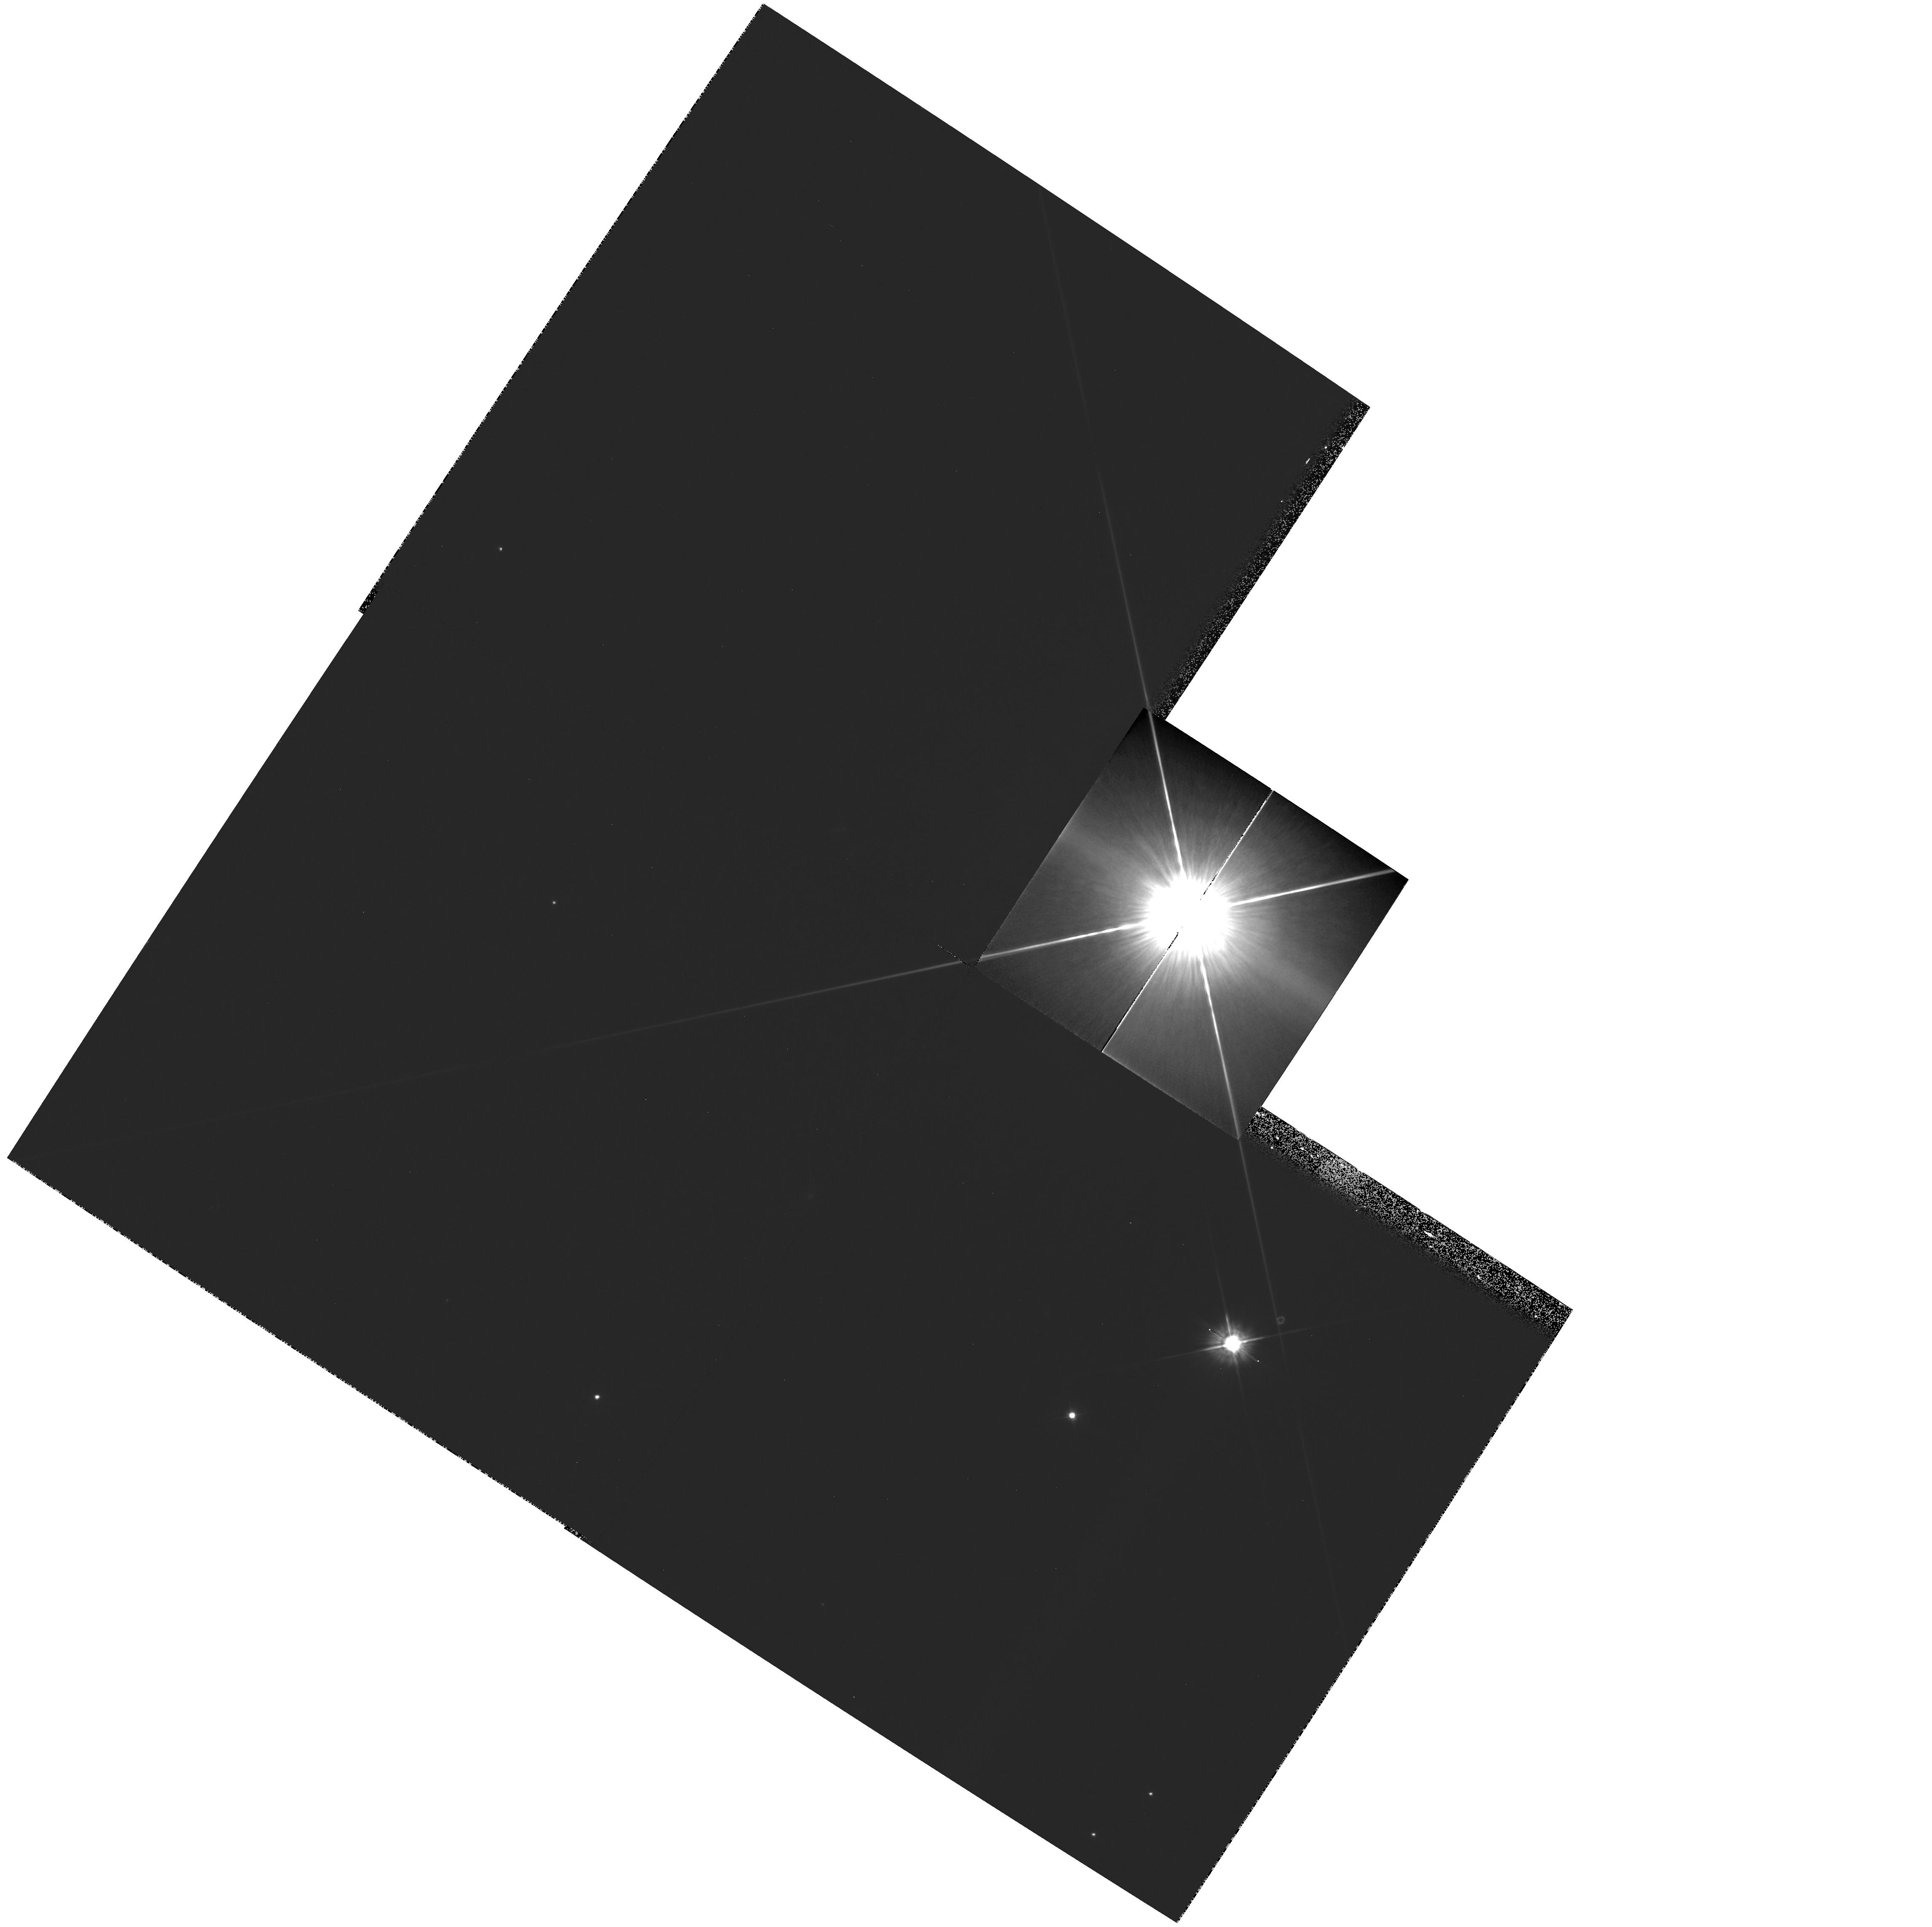
Target: V-HYDRAE
Instrument: WFPC2/PC
Filter: F555W
Exposure: 10 min
Observation ID: hst_9100_02_wfpc2_pc_f555w_u6fn02

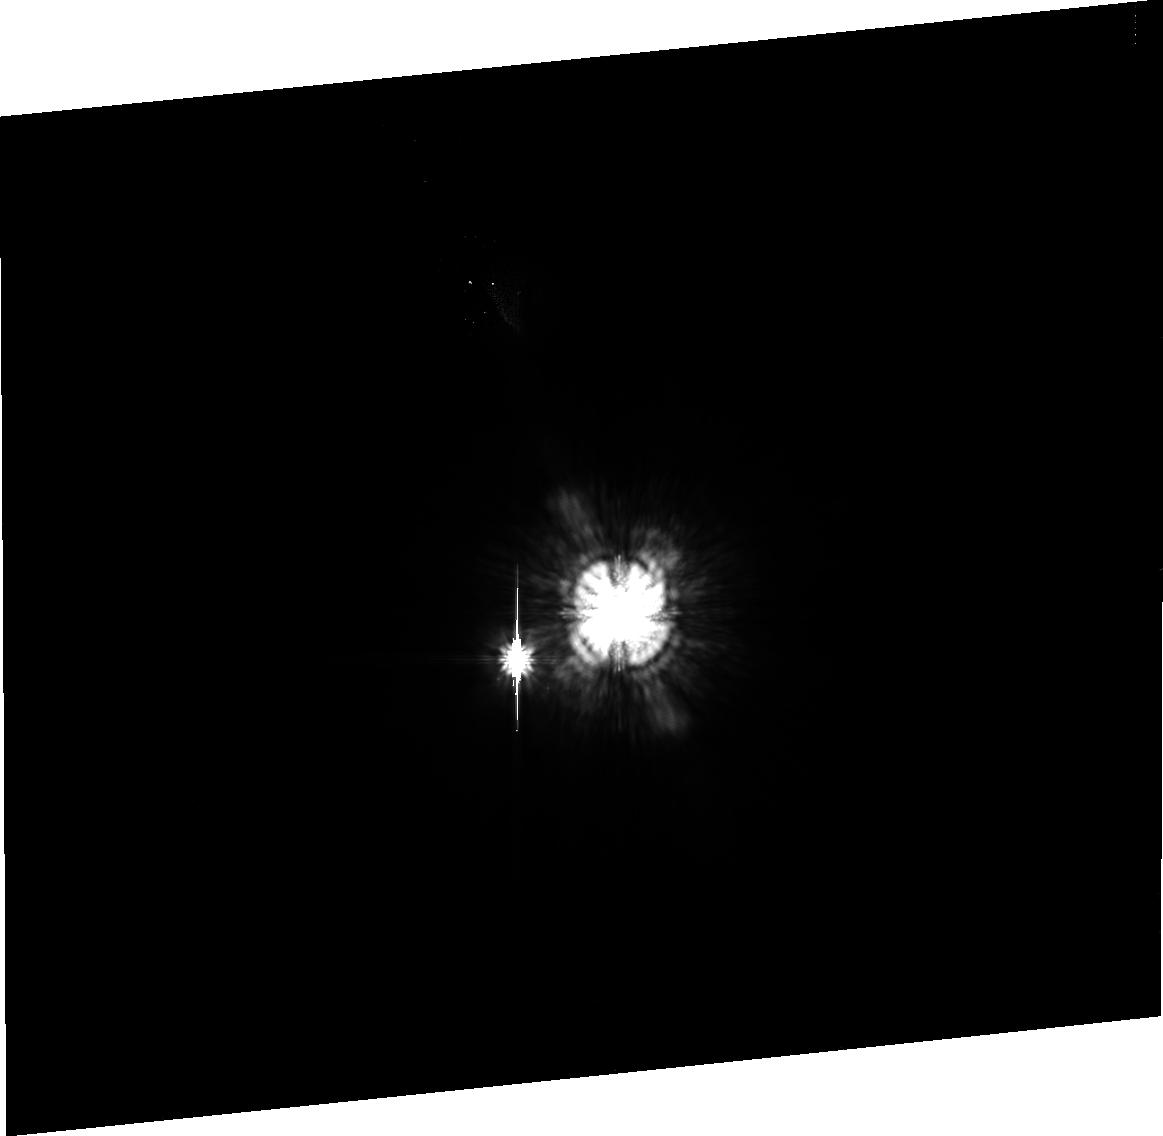
Target: PI1-GRU
Instrument: ACS/HRC
Filter: F606W
Exposure: 8 min
Observation ID: j6fn03020

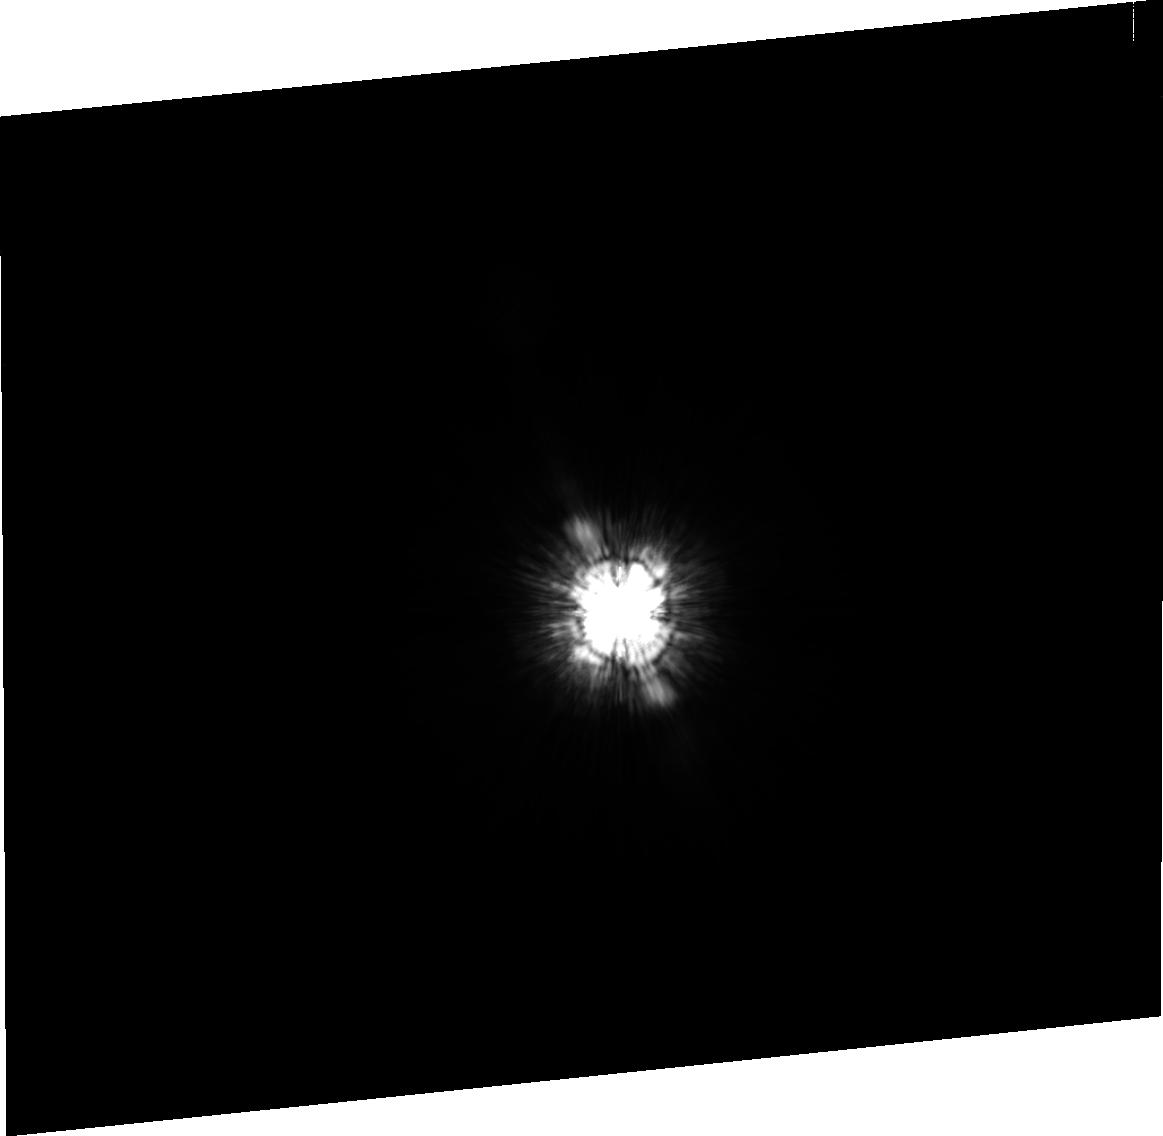
Target: BETA-GRU
Instrument: ACS/HRC
Filter: F475W
Exposure: 2 min
Observation ID: j6fn05020

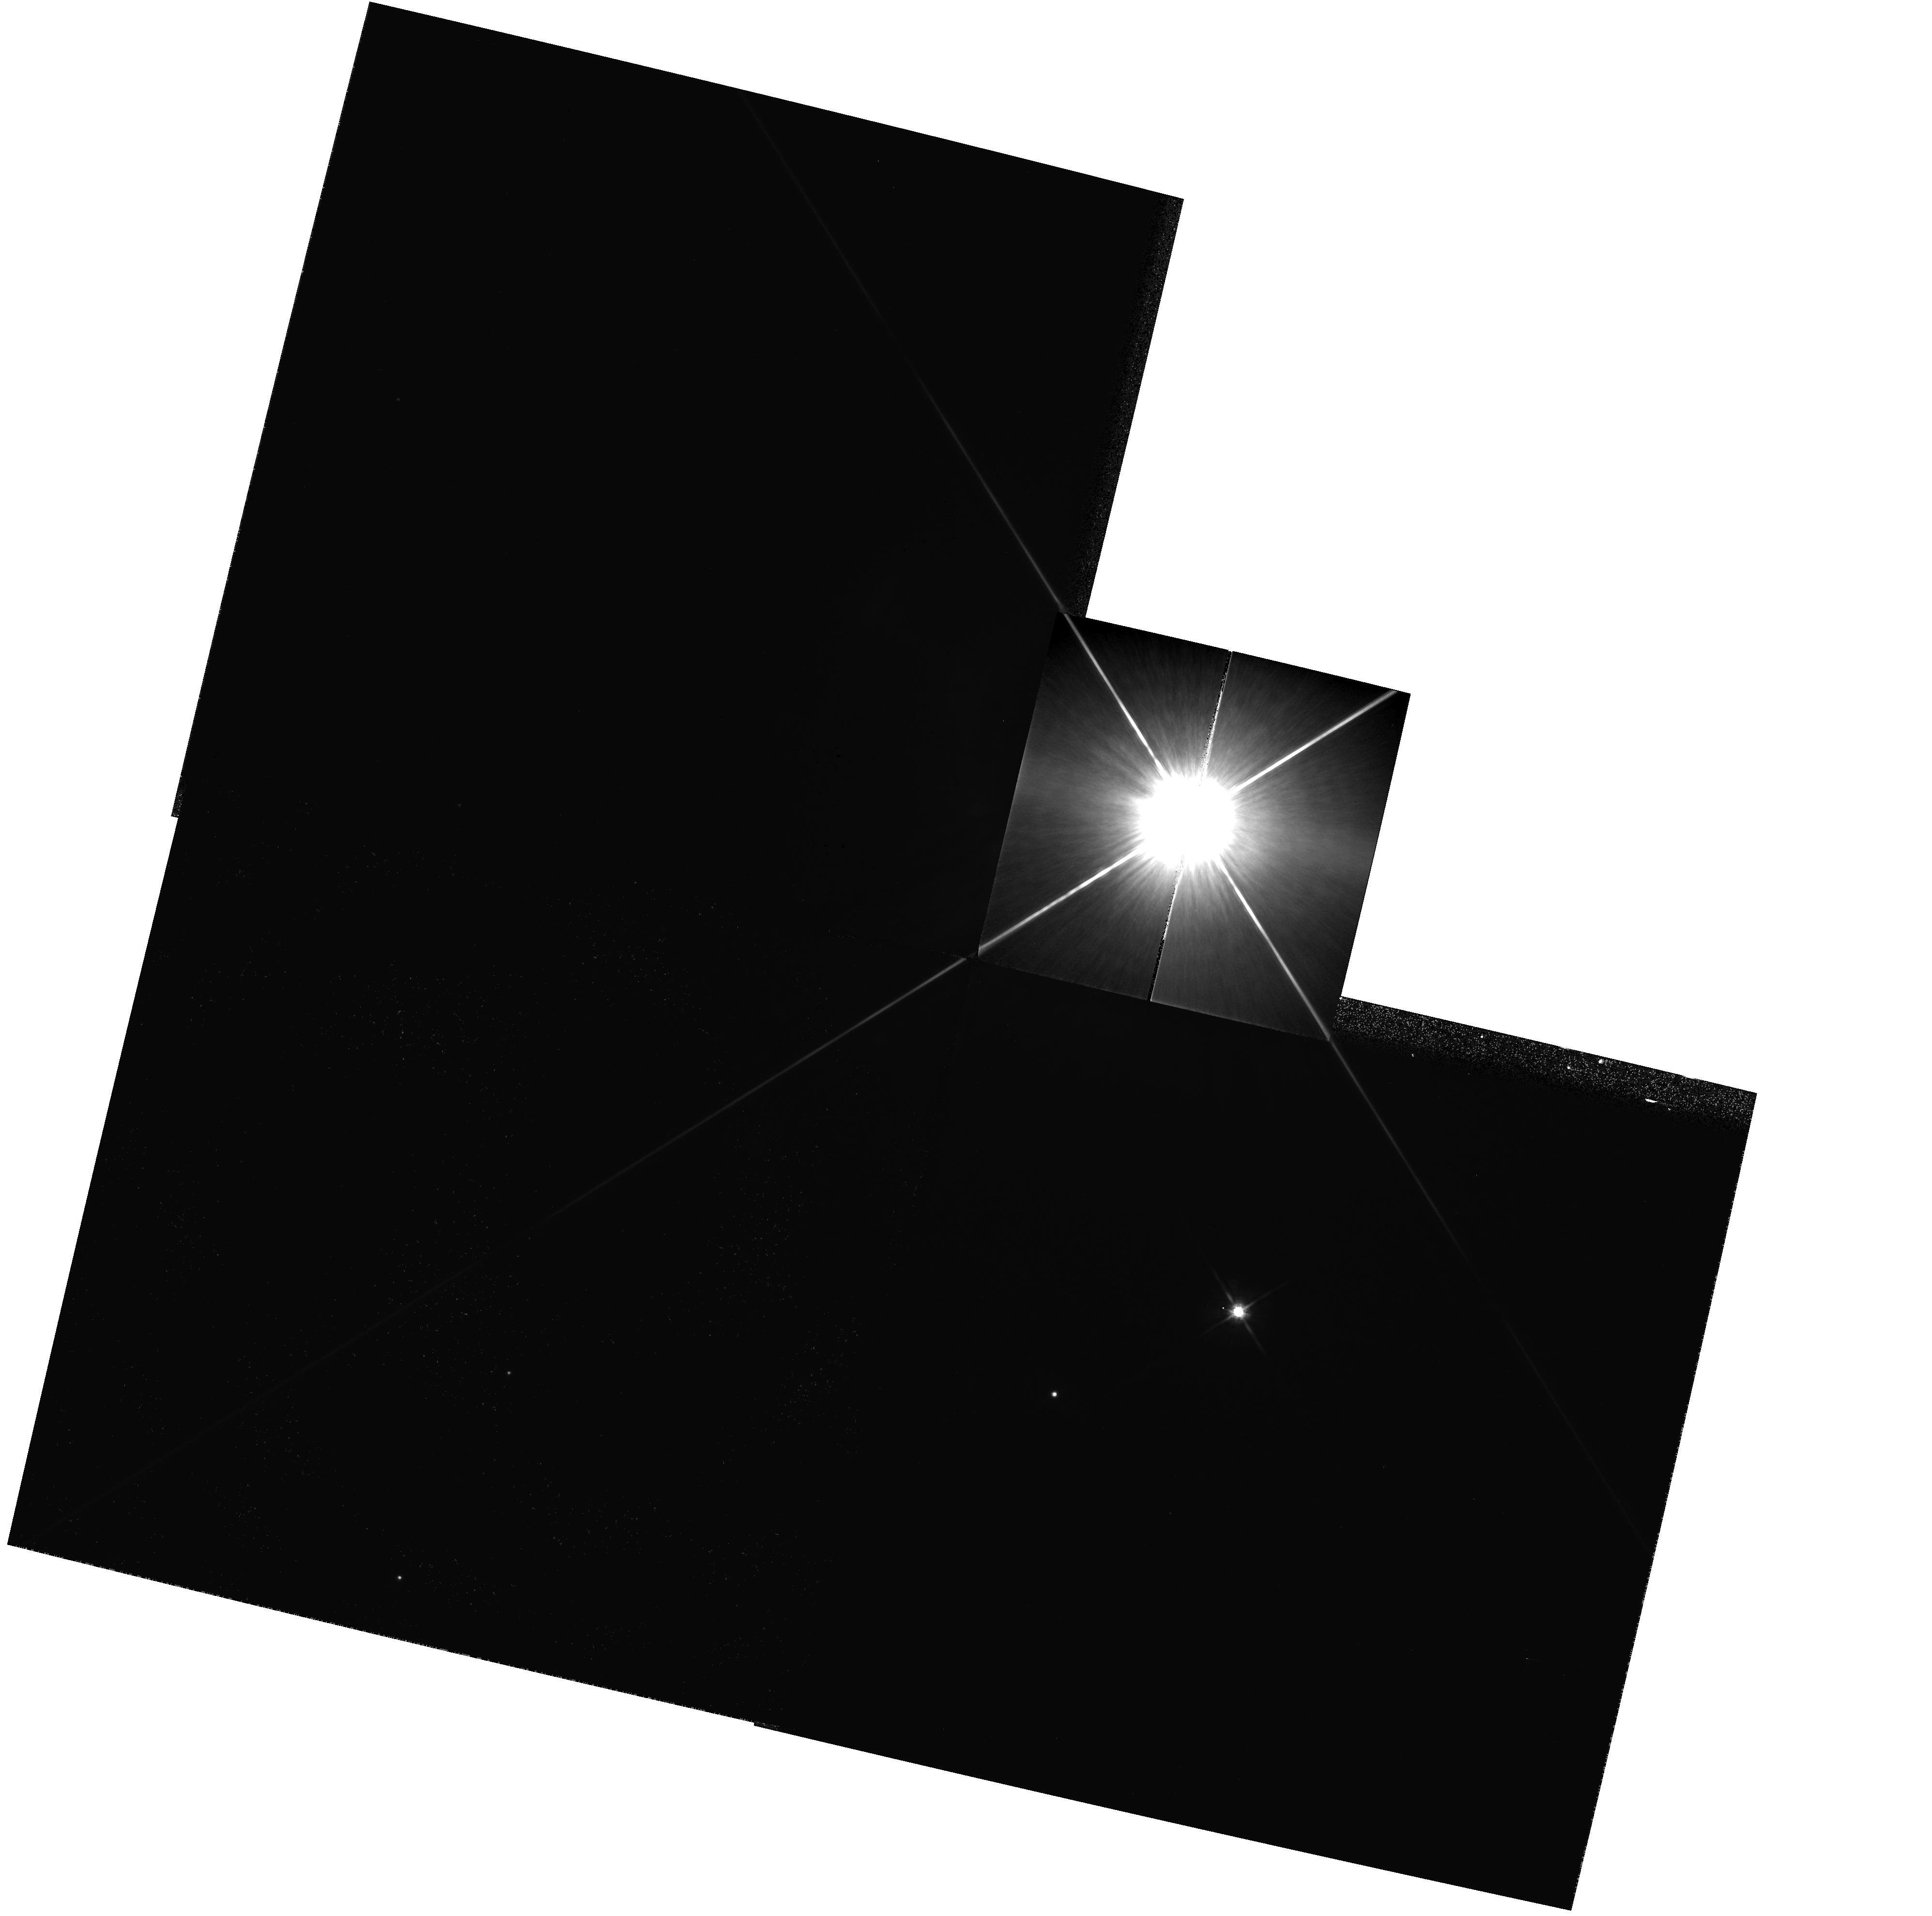
Target: V-HYDRAE
Instrument: WFPC2/PC
Filter: F814W
Exposure: 2 min
Observation ID: hst_9100_04_wfpc2_pc_f814w_u6fn04

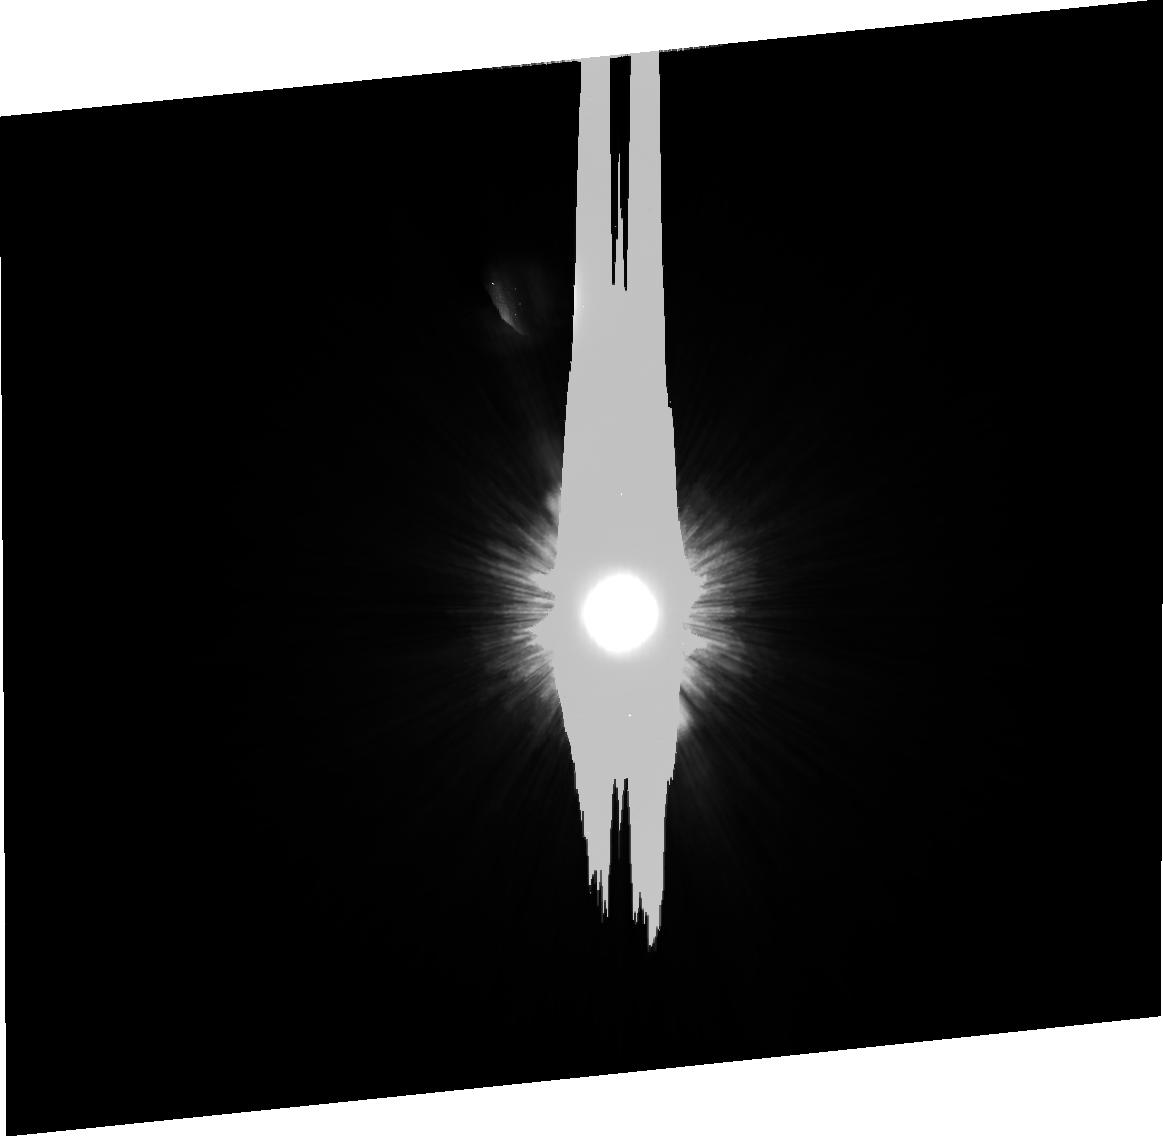
Target: BETA-GRU
Instrument: ACS/HRC
Filter: F606W
Exposure: 10 min
Observation ID: j6fn05060

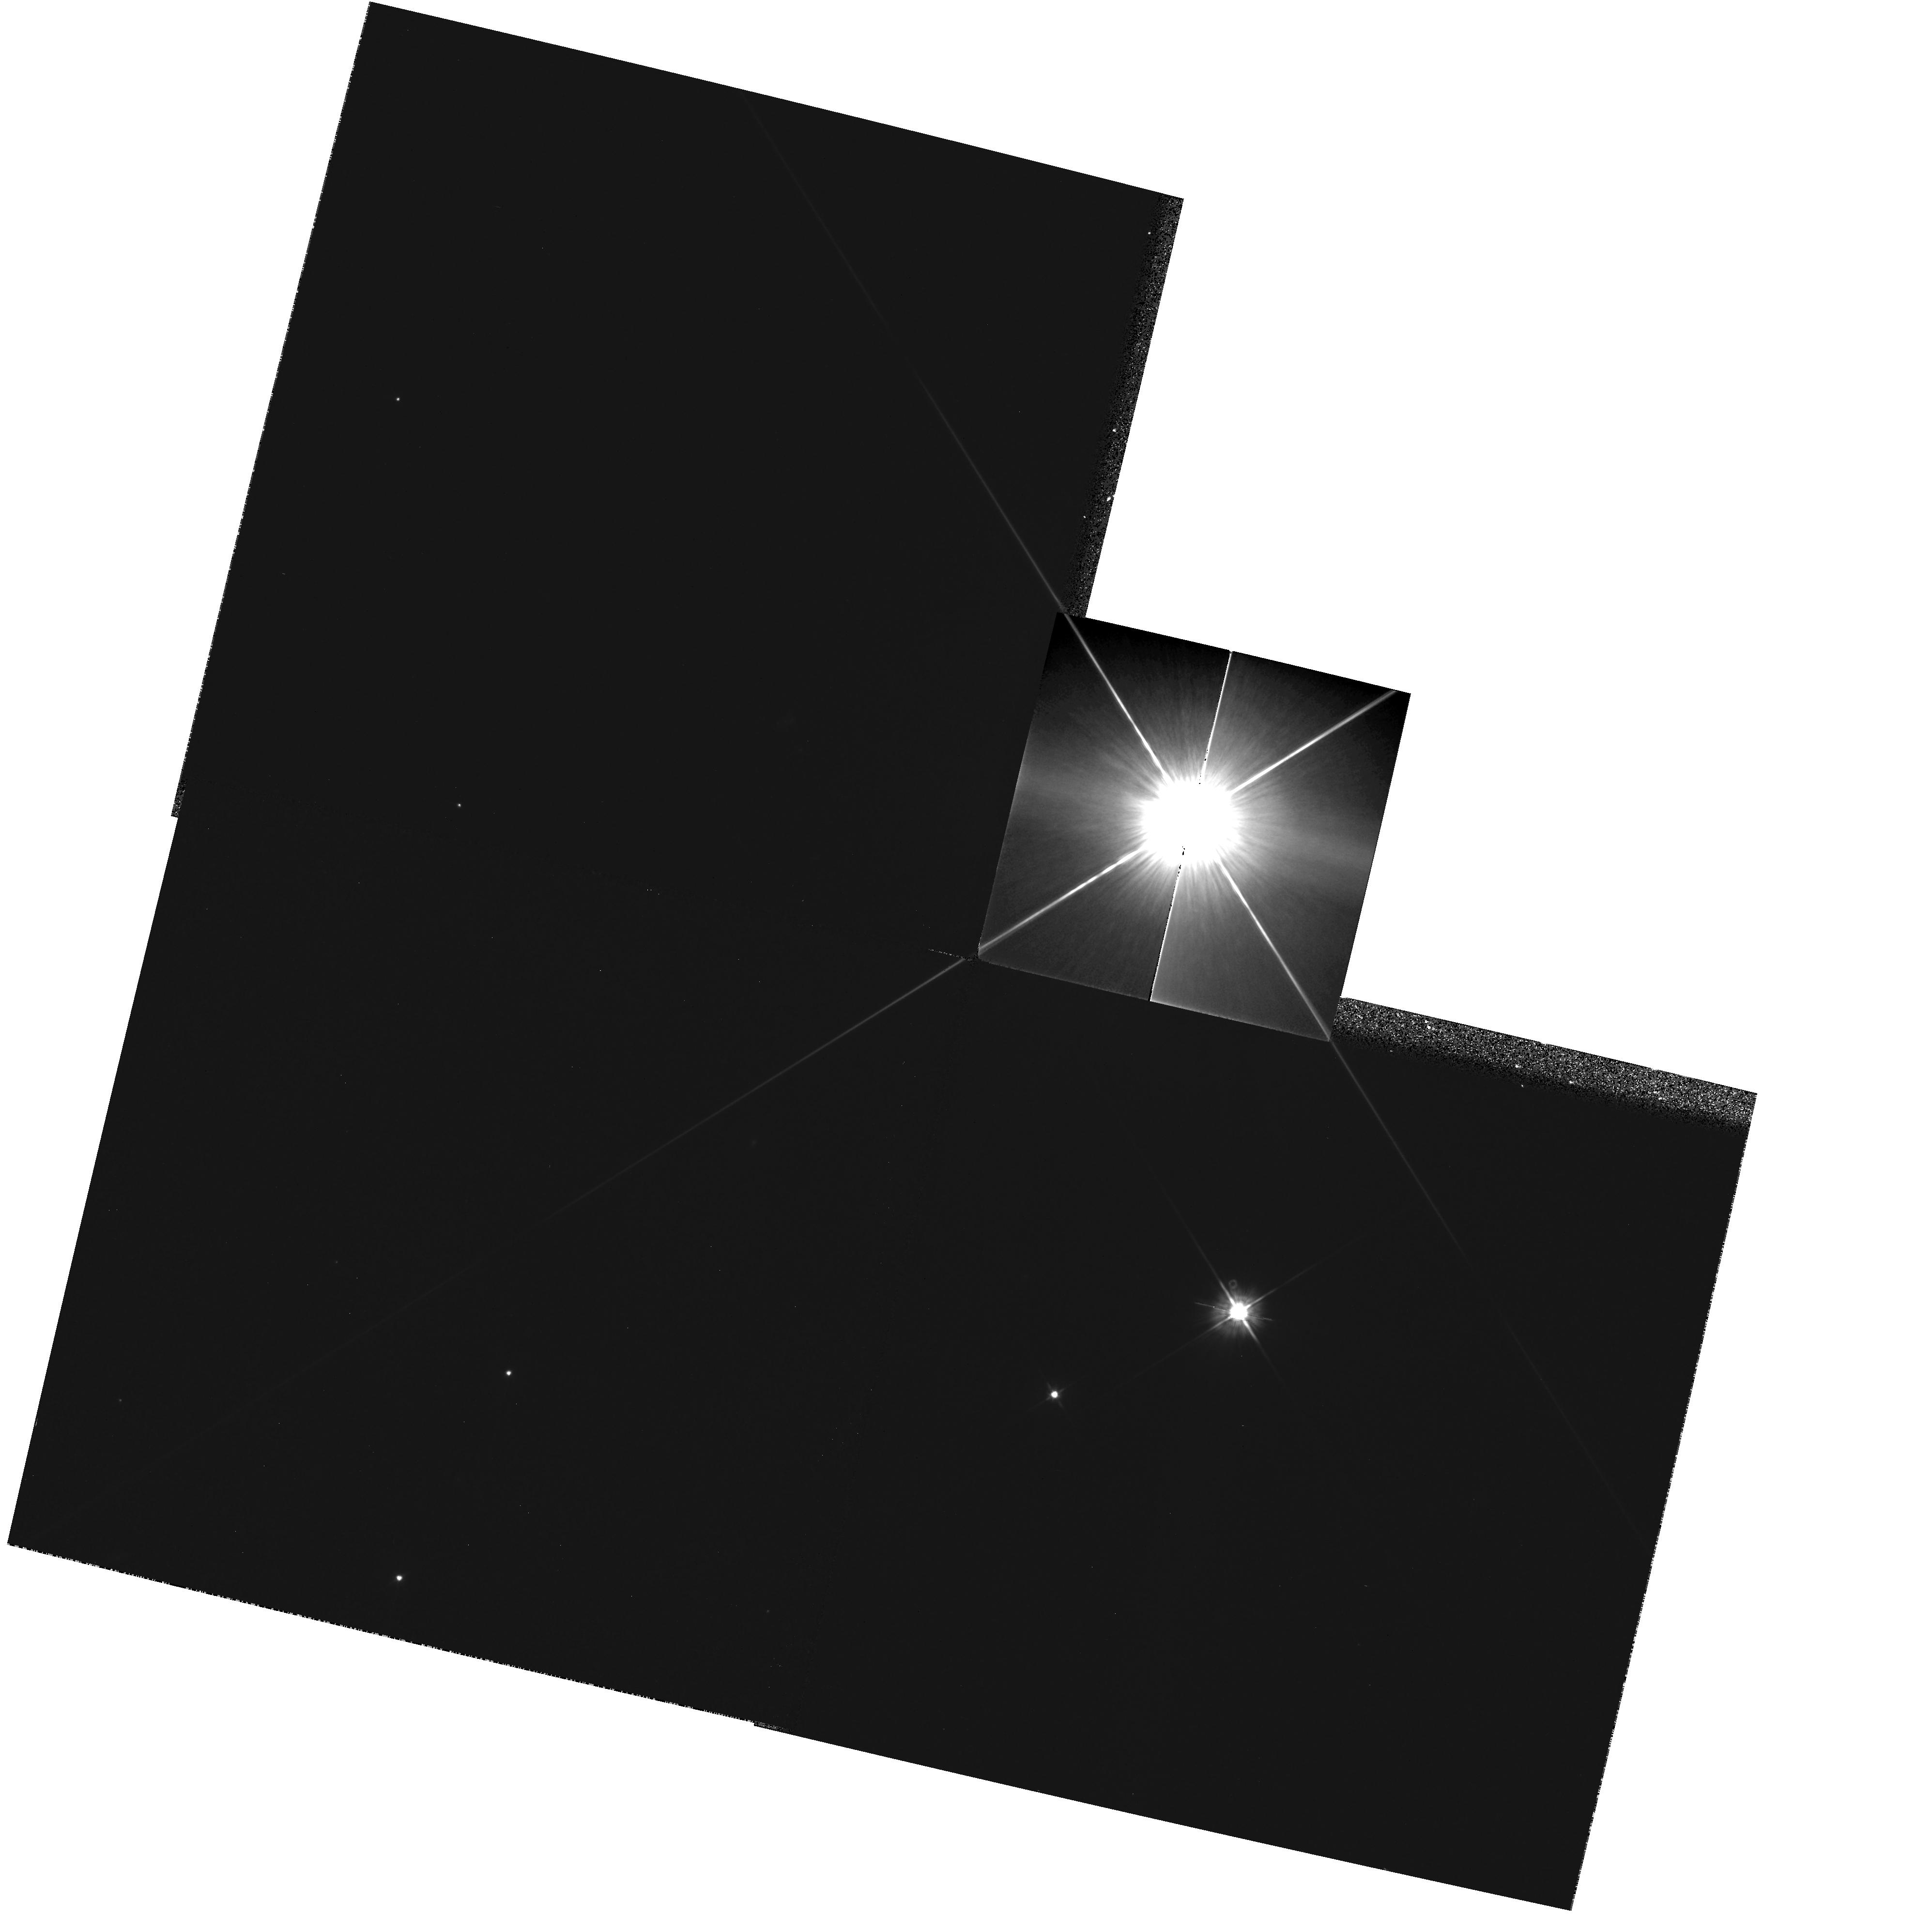
Target: V-HYDRAE
Instrument: WFPC2/PC
Filter: F555W
Exposure: 10 min
Observation ID: hst_9100_04_wfpc2_pc_f555w_u6fn04

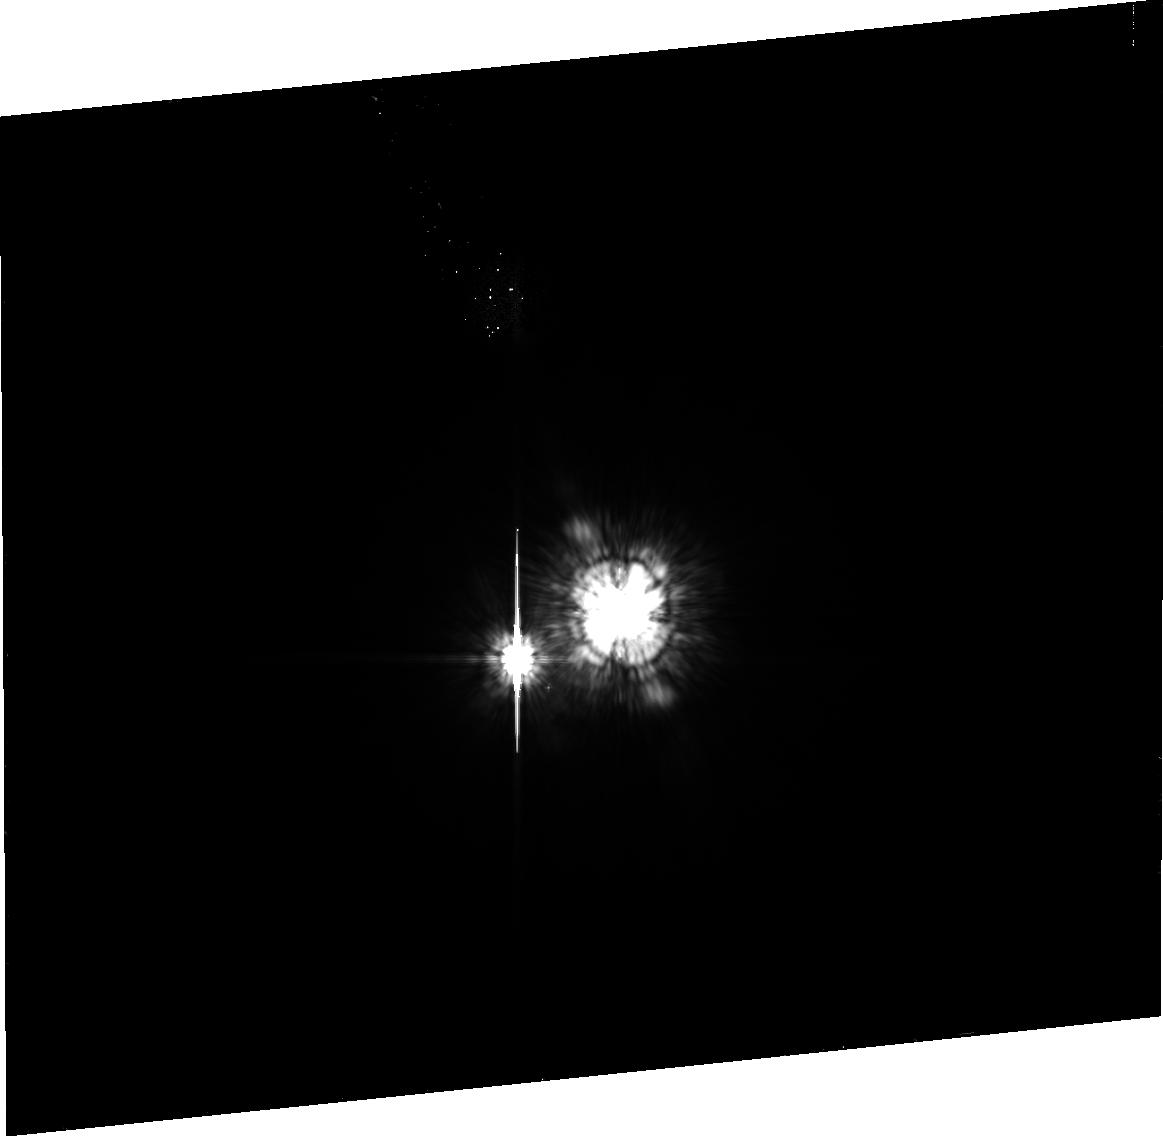
Target: PI1-GRU
Instrument: ACS/HRC
Filter: F475W
Exposure: 32 min
Observation ID: j6fn03010

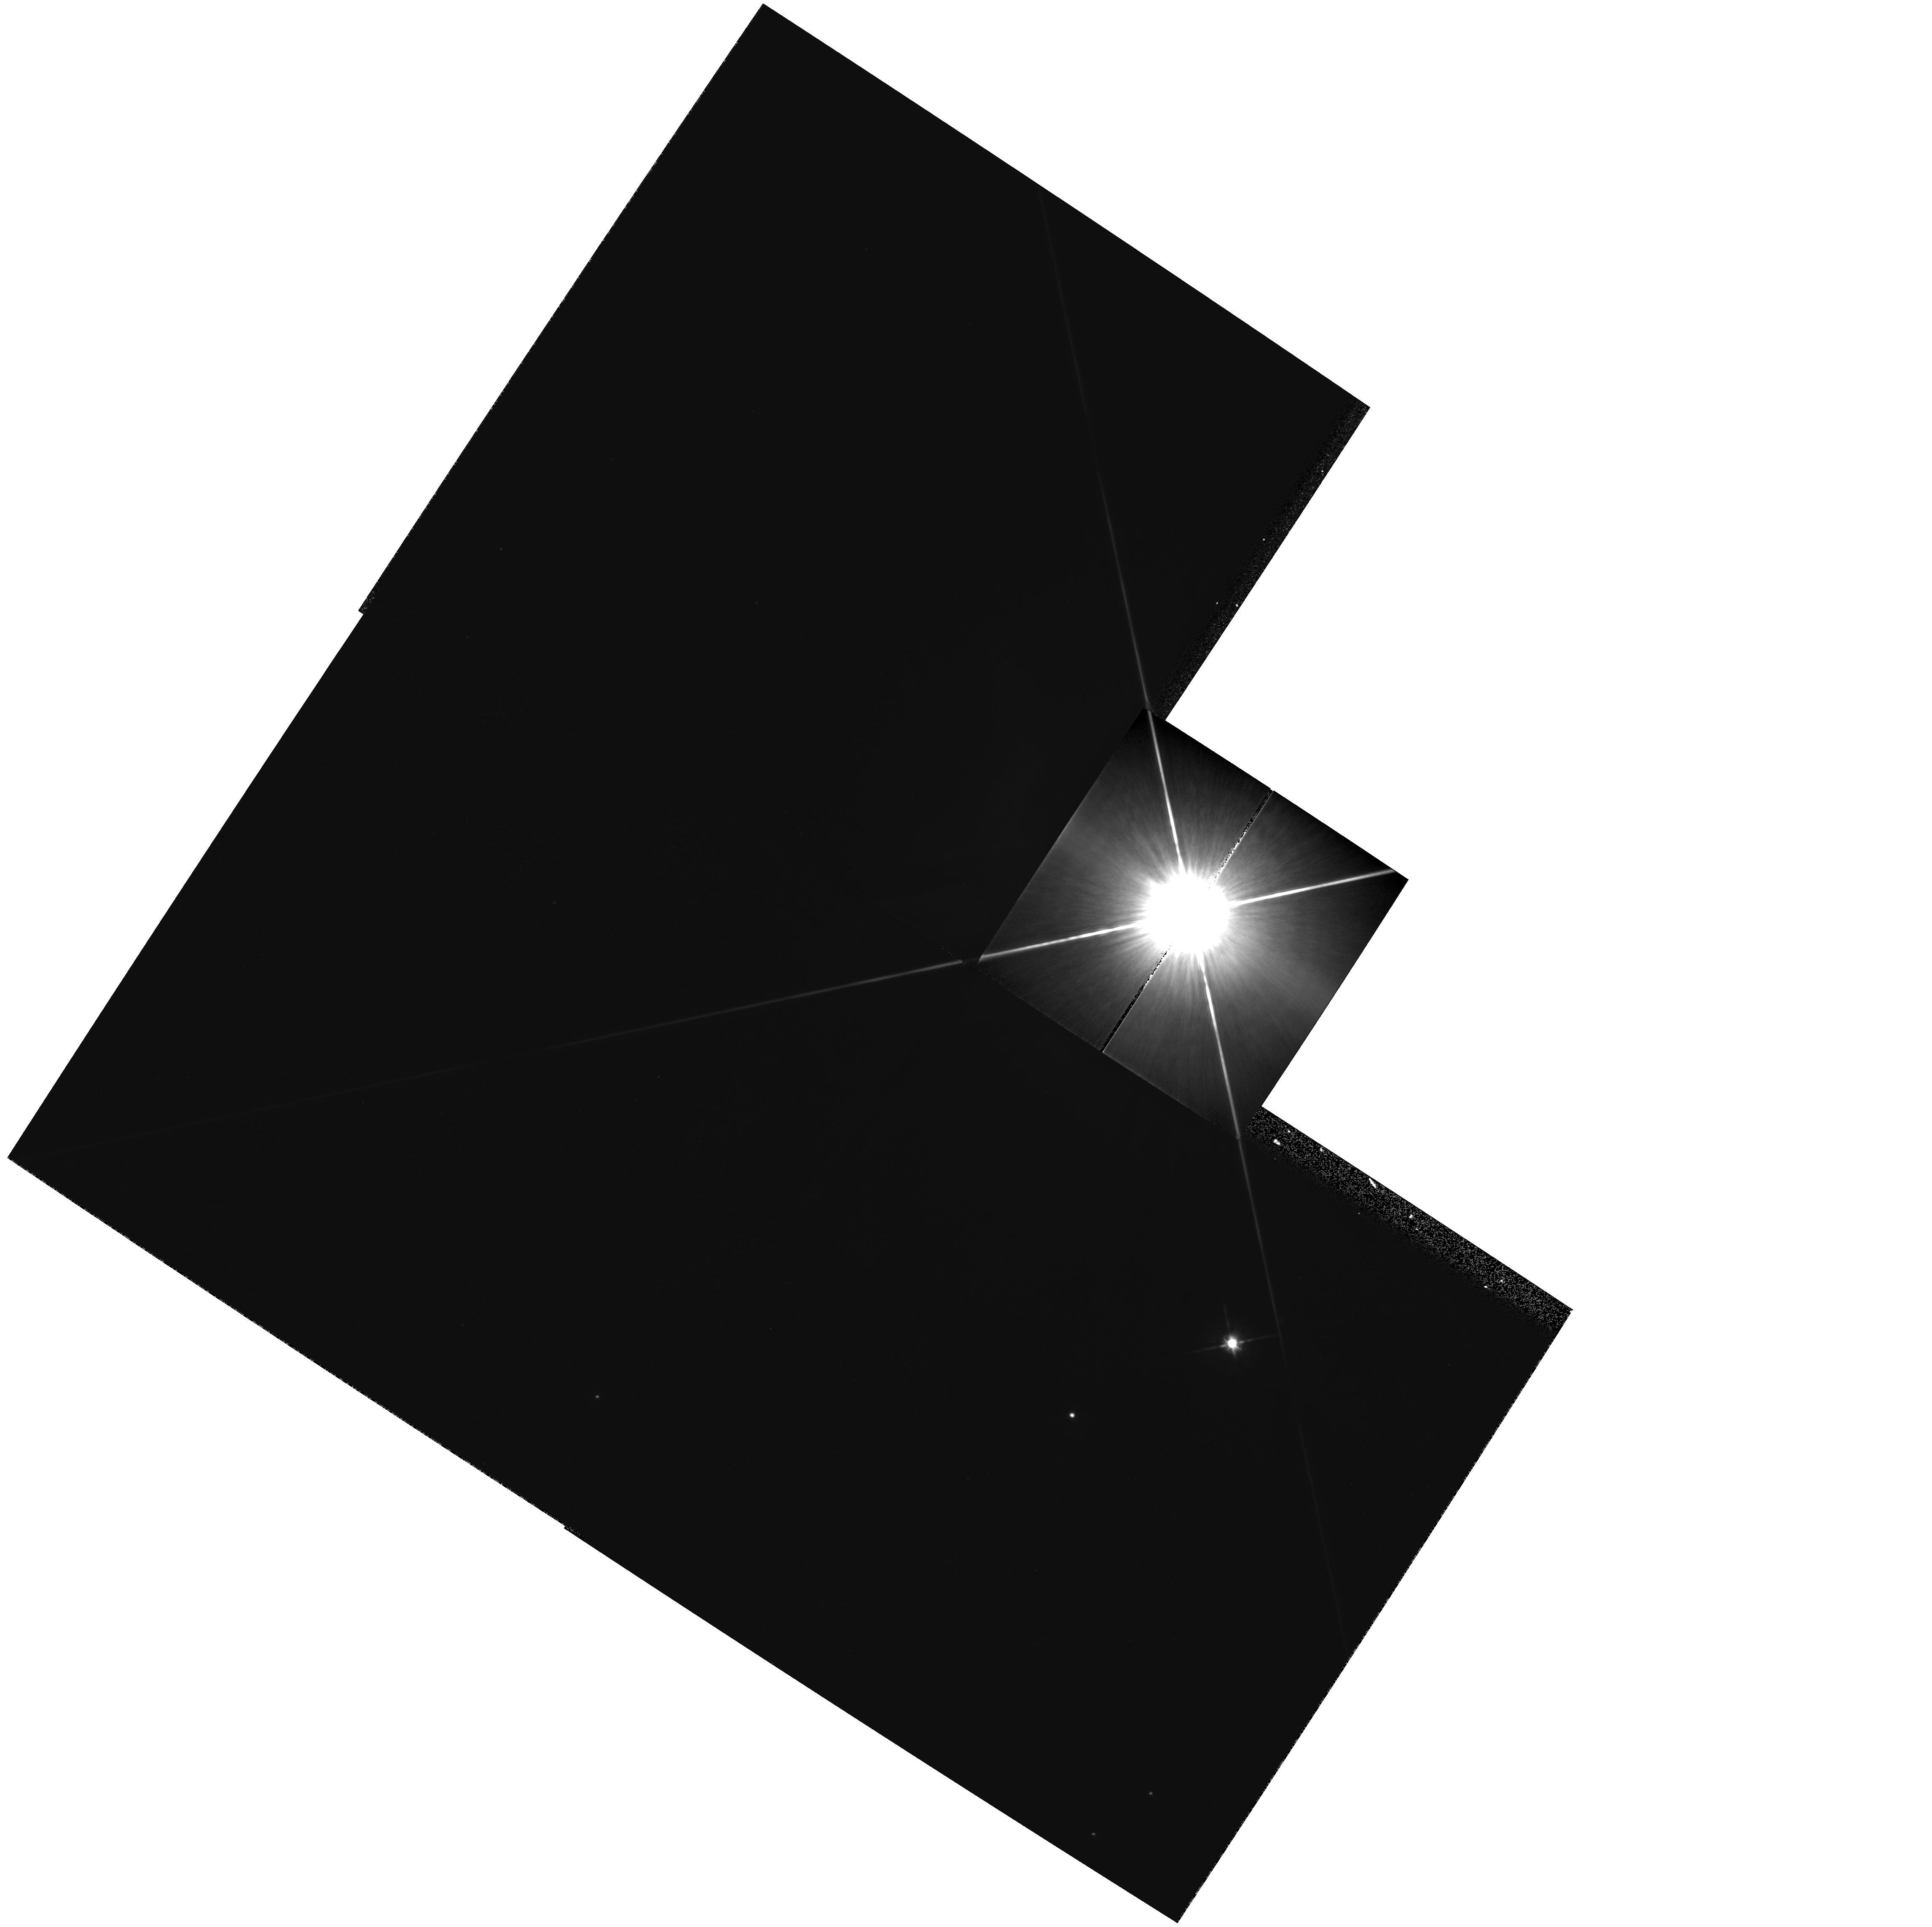
Target: V-HYDRAE
Instrument: WFPC2/PC
Filter: F814W
Exposure: 2 min
Observation ID: hst_9100_02_wfpc2_pc_f814w_u6fn02

High-Velocity Collimated Outflows and Equatorial Toroids in Cool Stars: A Study of V Hydrae and PI^1 Gru (PI: Sahai, Raghvendra)

The two cool red giant stars V Hya and PI^1 Gru show strong observational evidence for the presence of high-velocity collimated outflows and equatorial toroids, both of which have been postulated to play significant roles in the formation of bipolar planetary nebulae. However the limited resolution of existing ground-based observations makes it impossible to unambiguously identify structures which reveal the mechanism of jet formation or elucidate the cause of bipolarity. We propose HST imaging and long-slit spectroscopic observations of the circumstellar environment of V Hya and PI^1 Gru. These observations will provide the first high-resolution images at any wavelength of these key objects. We will thus obtain an unprecedentedly high-resolution glimpse of AGB stars transitioning into preplanetary nebulae, allowing us to probe the structure and kinematics of their very fast outflows and the relationship of those outflows to the structures seen in molecular line emission. Our HST study of these transition objects should elucidate the nature and history of the mass- loss processes which terminate the AGB evolution of intermediate-mass stars and begin their transition into the proto-planetary and planetary nebula phases.